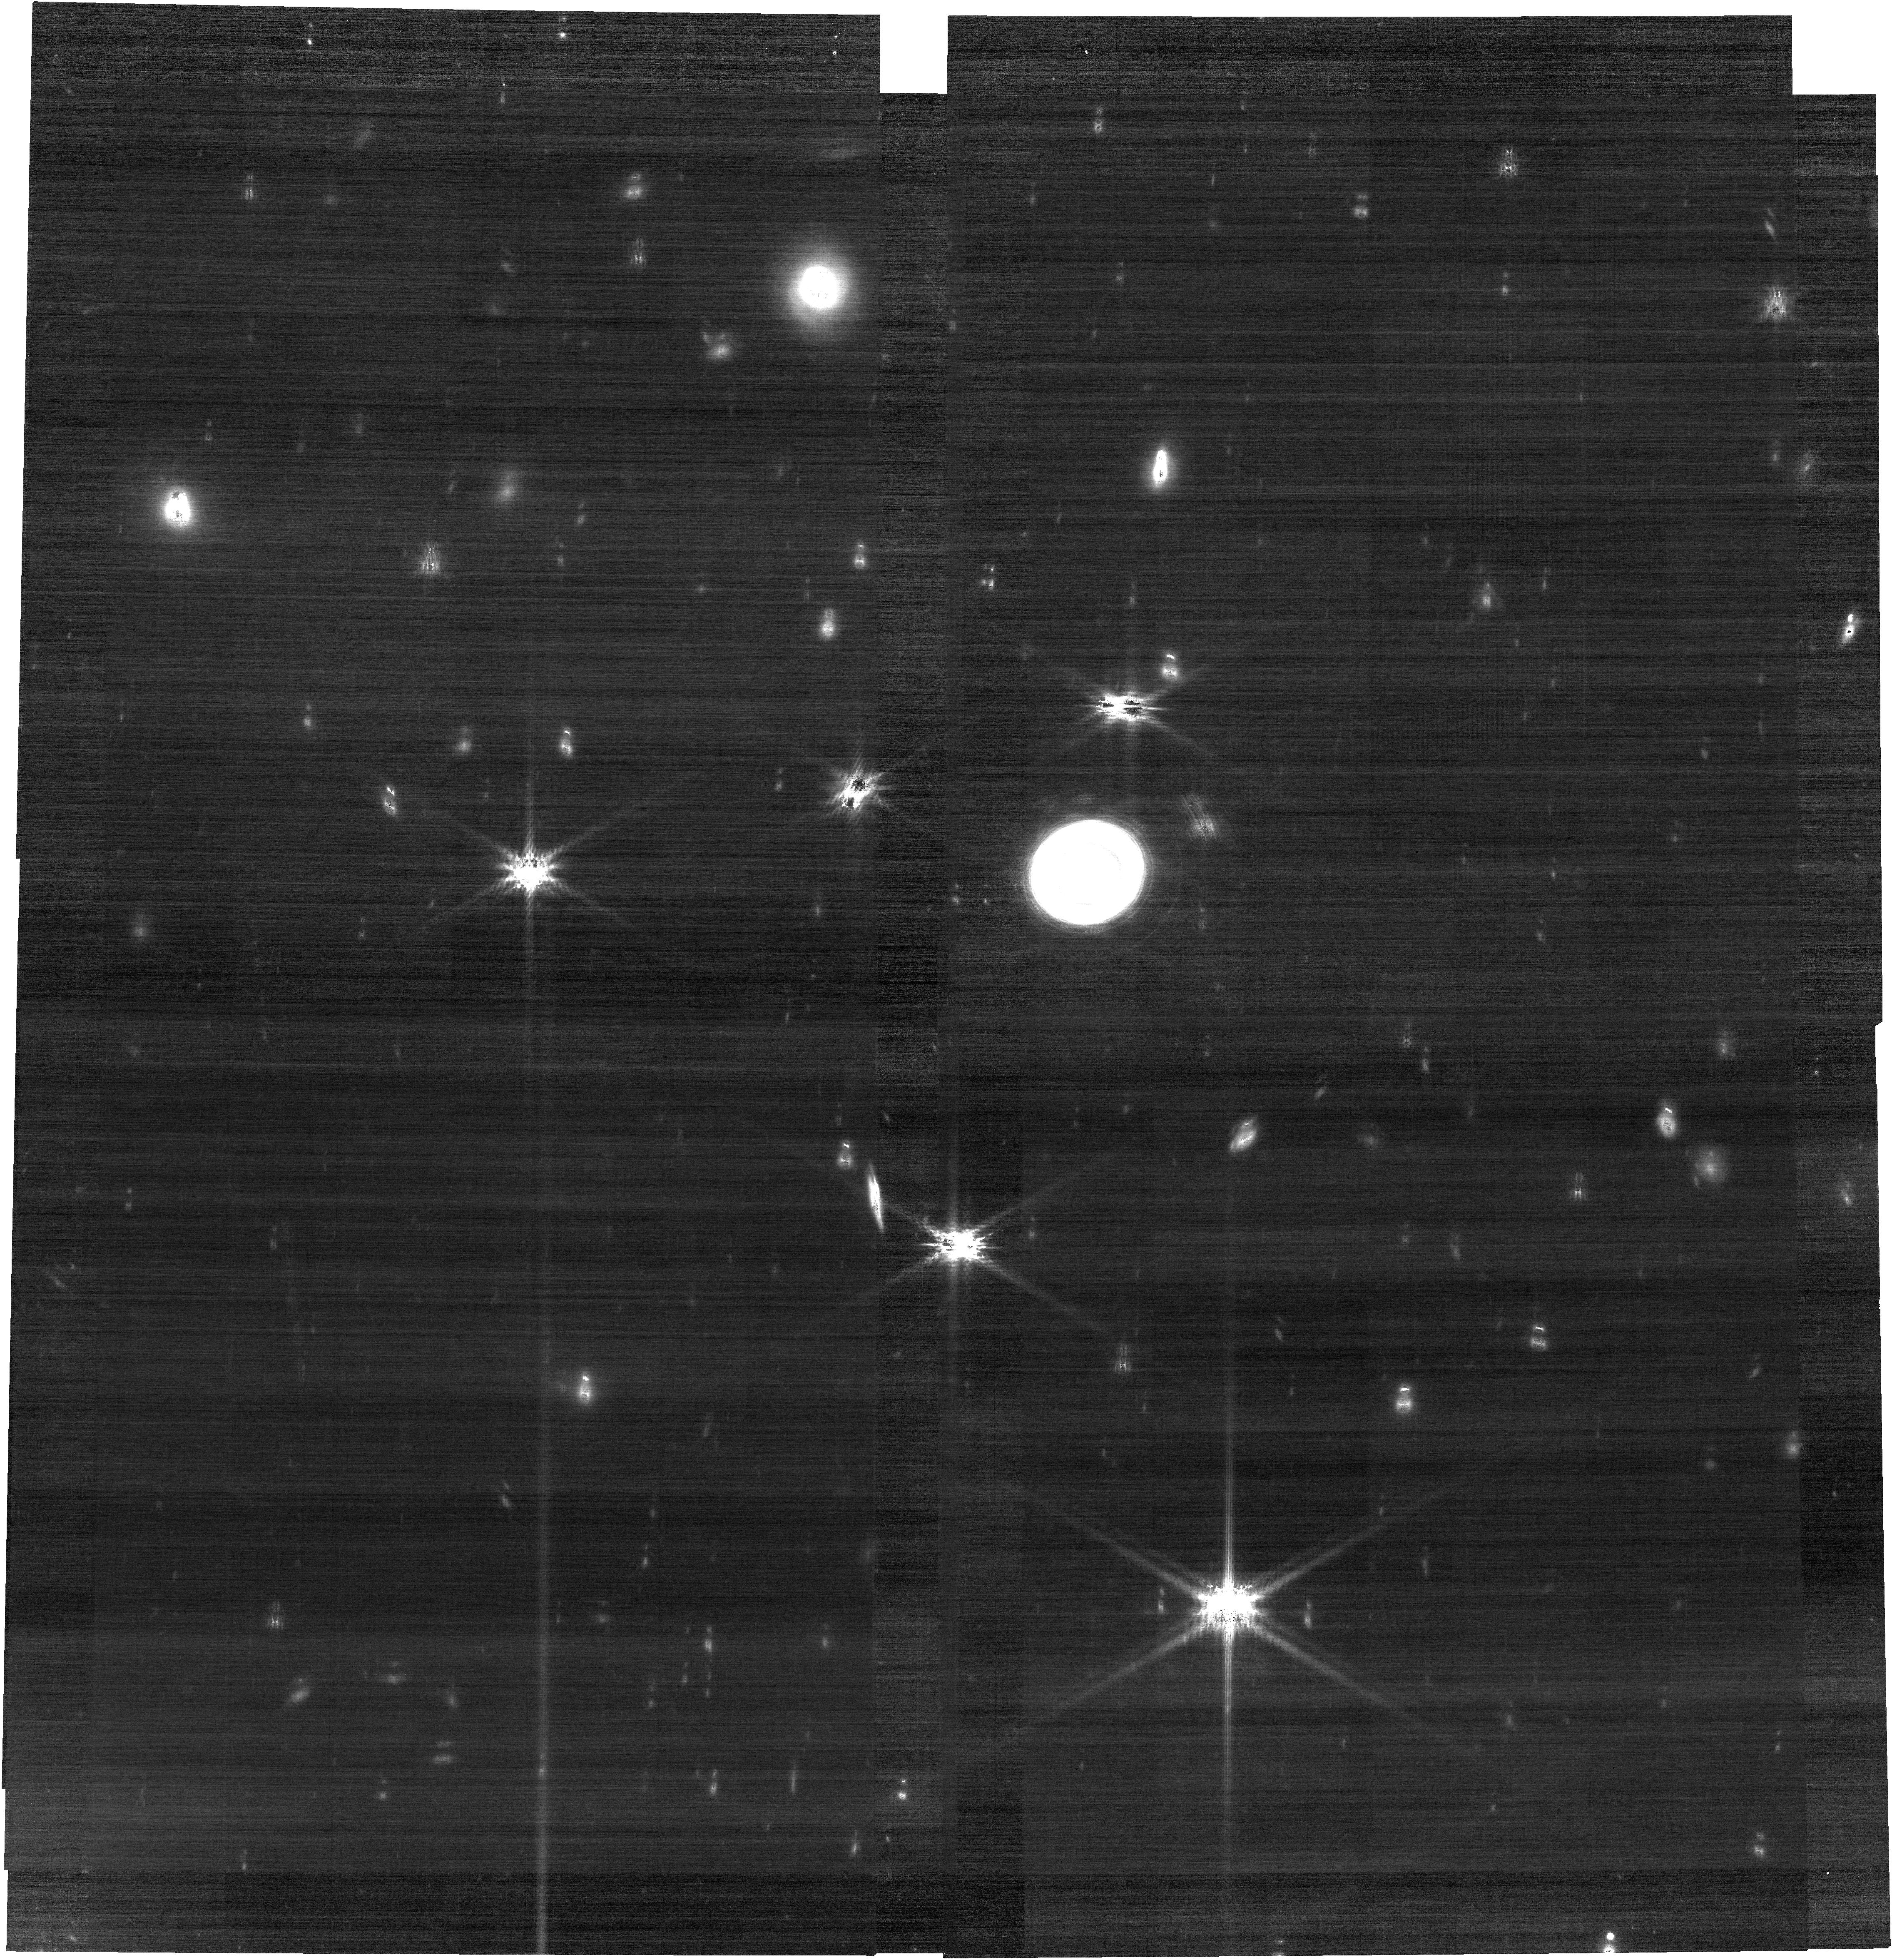
Target: URANUS
Instrument: NIRCAM
Filter: F210M
Exposure: 30 min
Observation ID: jw02739-o011_t002_nircam_clear-f210m

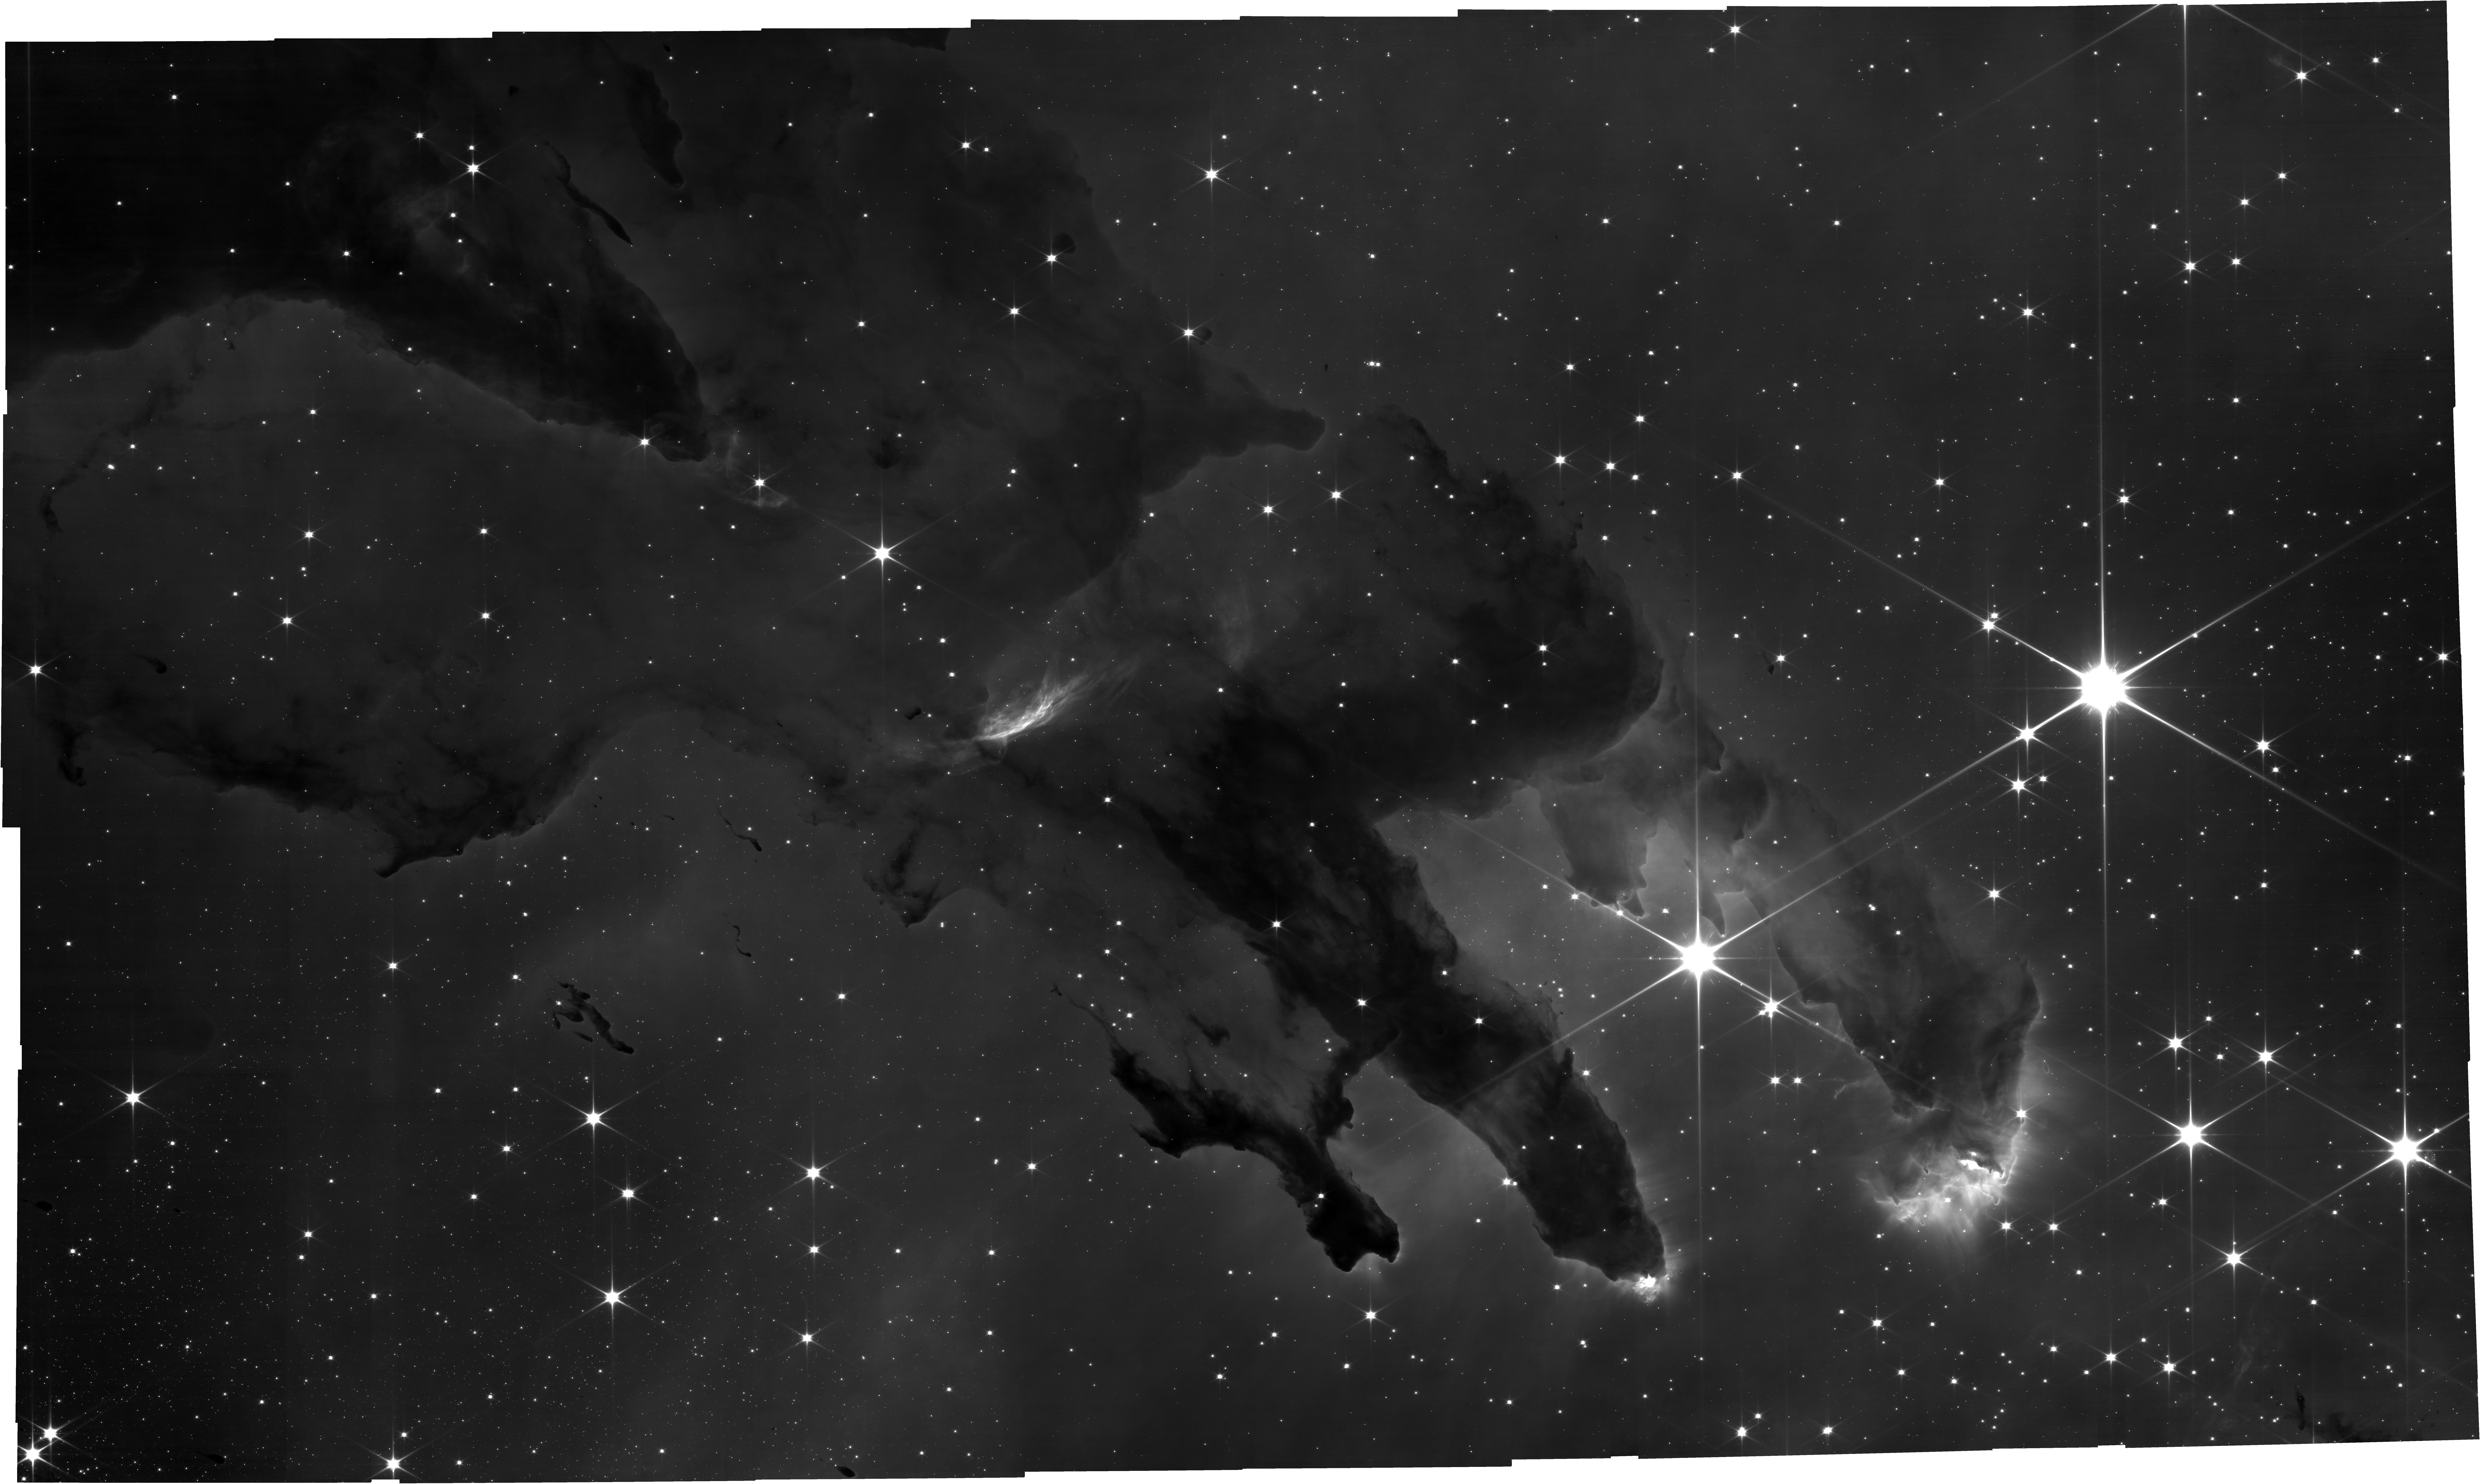
Target: M-16
Instrument: NIRCAM
Filter: F090W
Exposure: 54 min
Observation ID: jw02739-o001_t001_nircam_clear-f090w

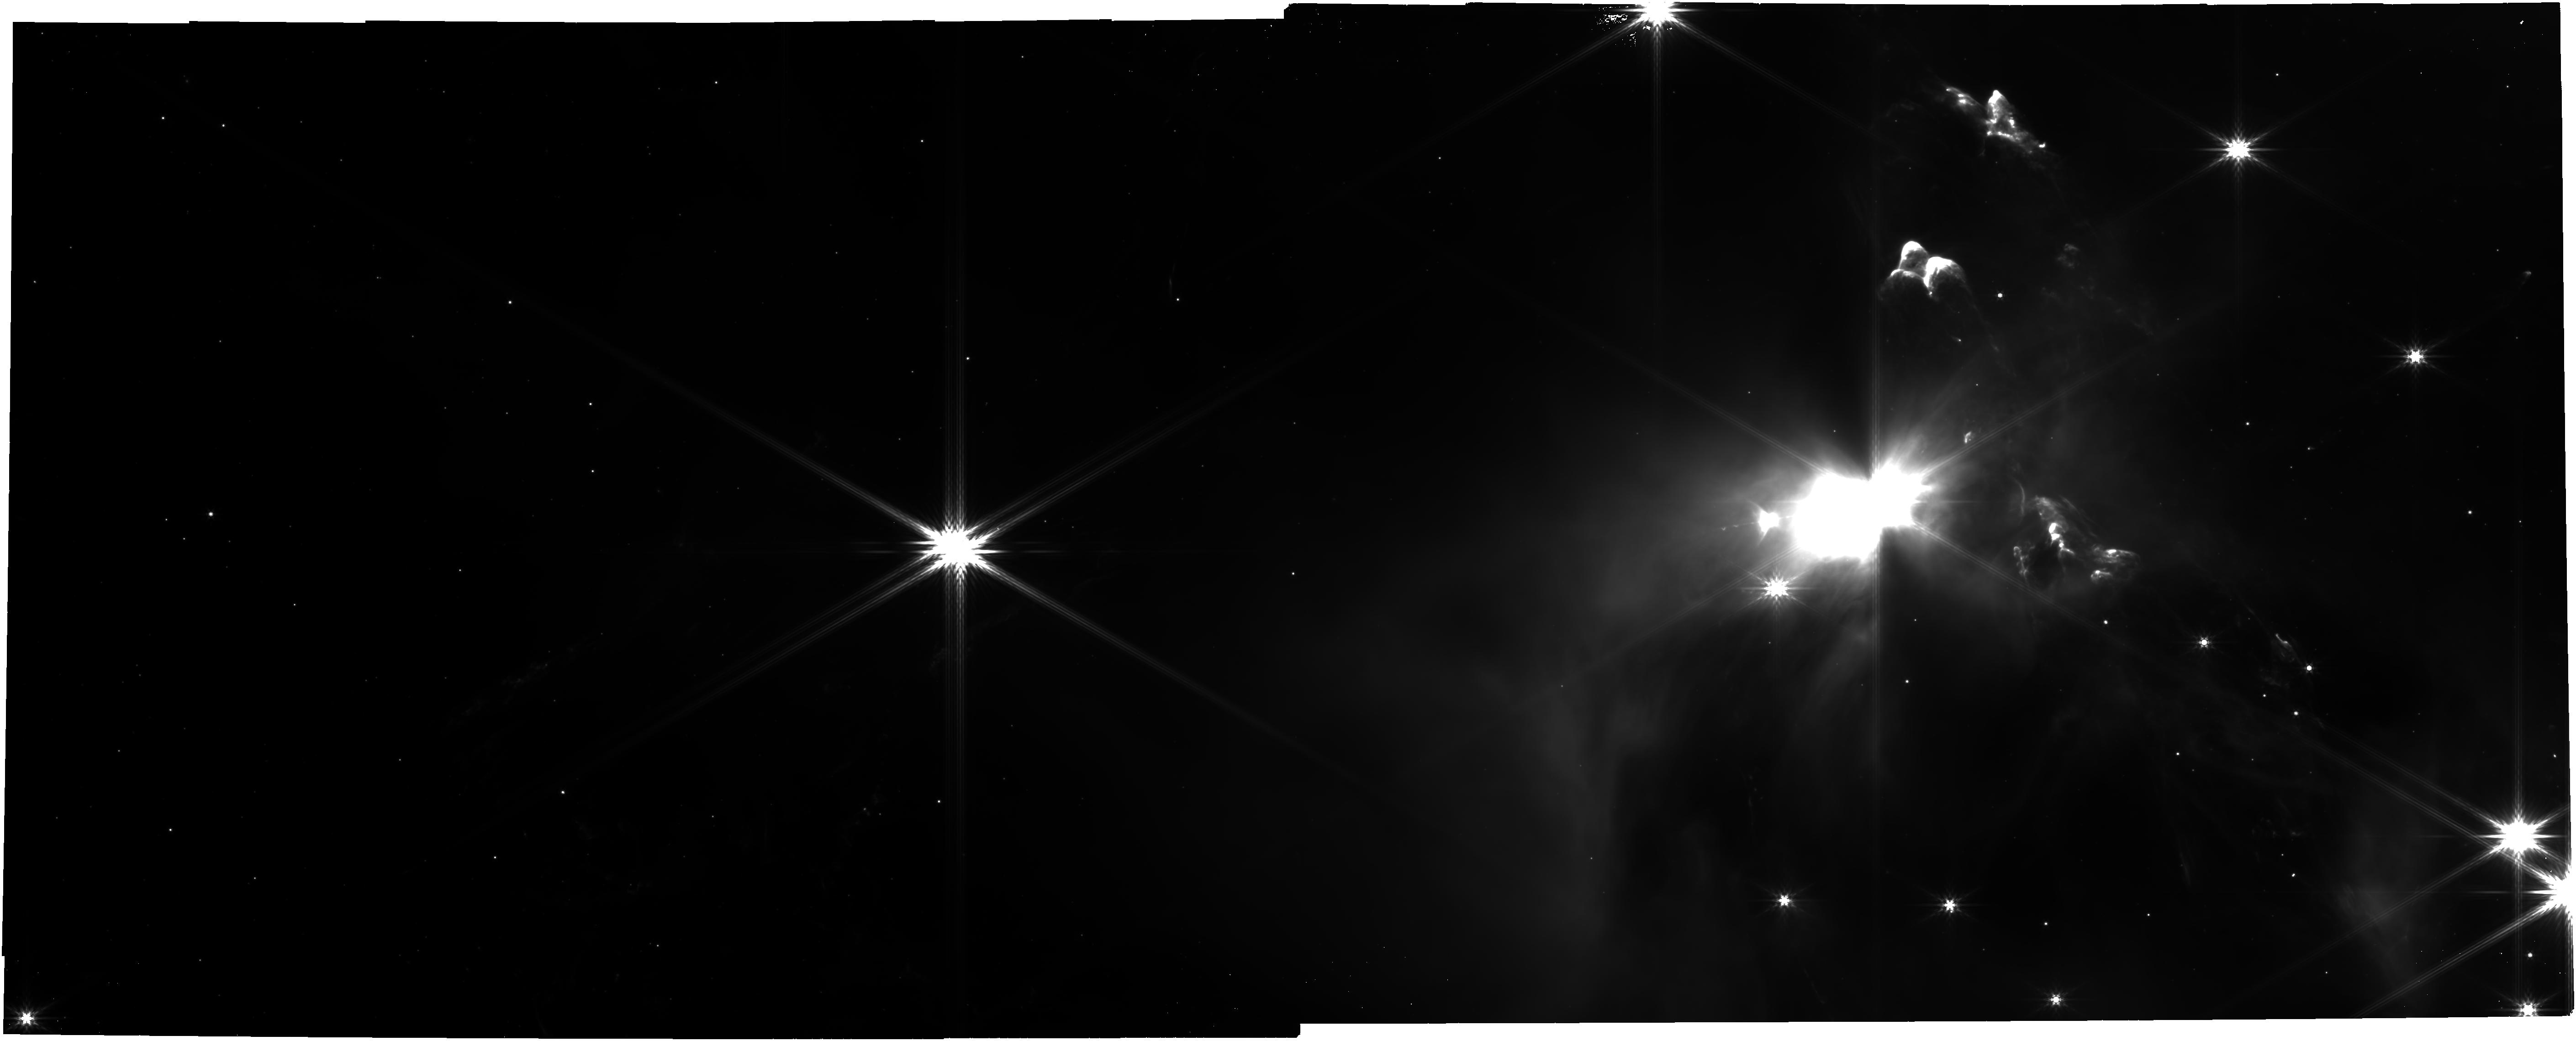
Target: OPH-CORE-Tile-2
Instrument: NIRCAM
Filter: F444W
Exposure: 12 min
Observation ID: jw02739-o013_t009_nircam_clear-f444w

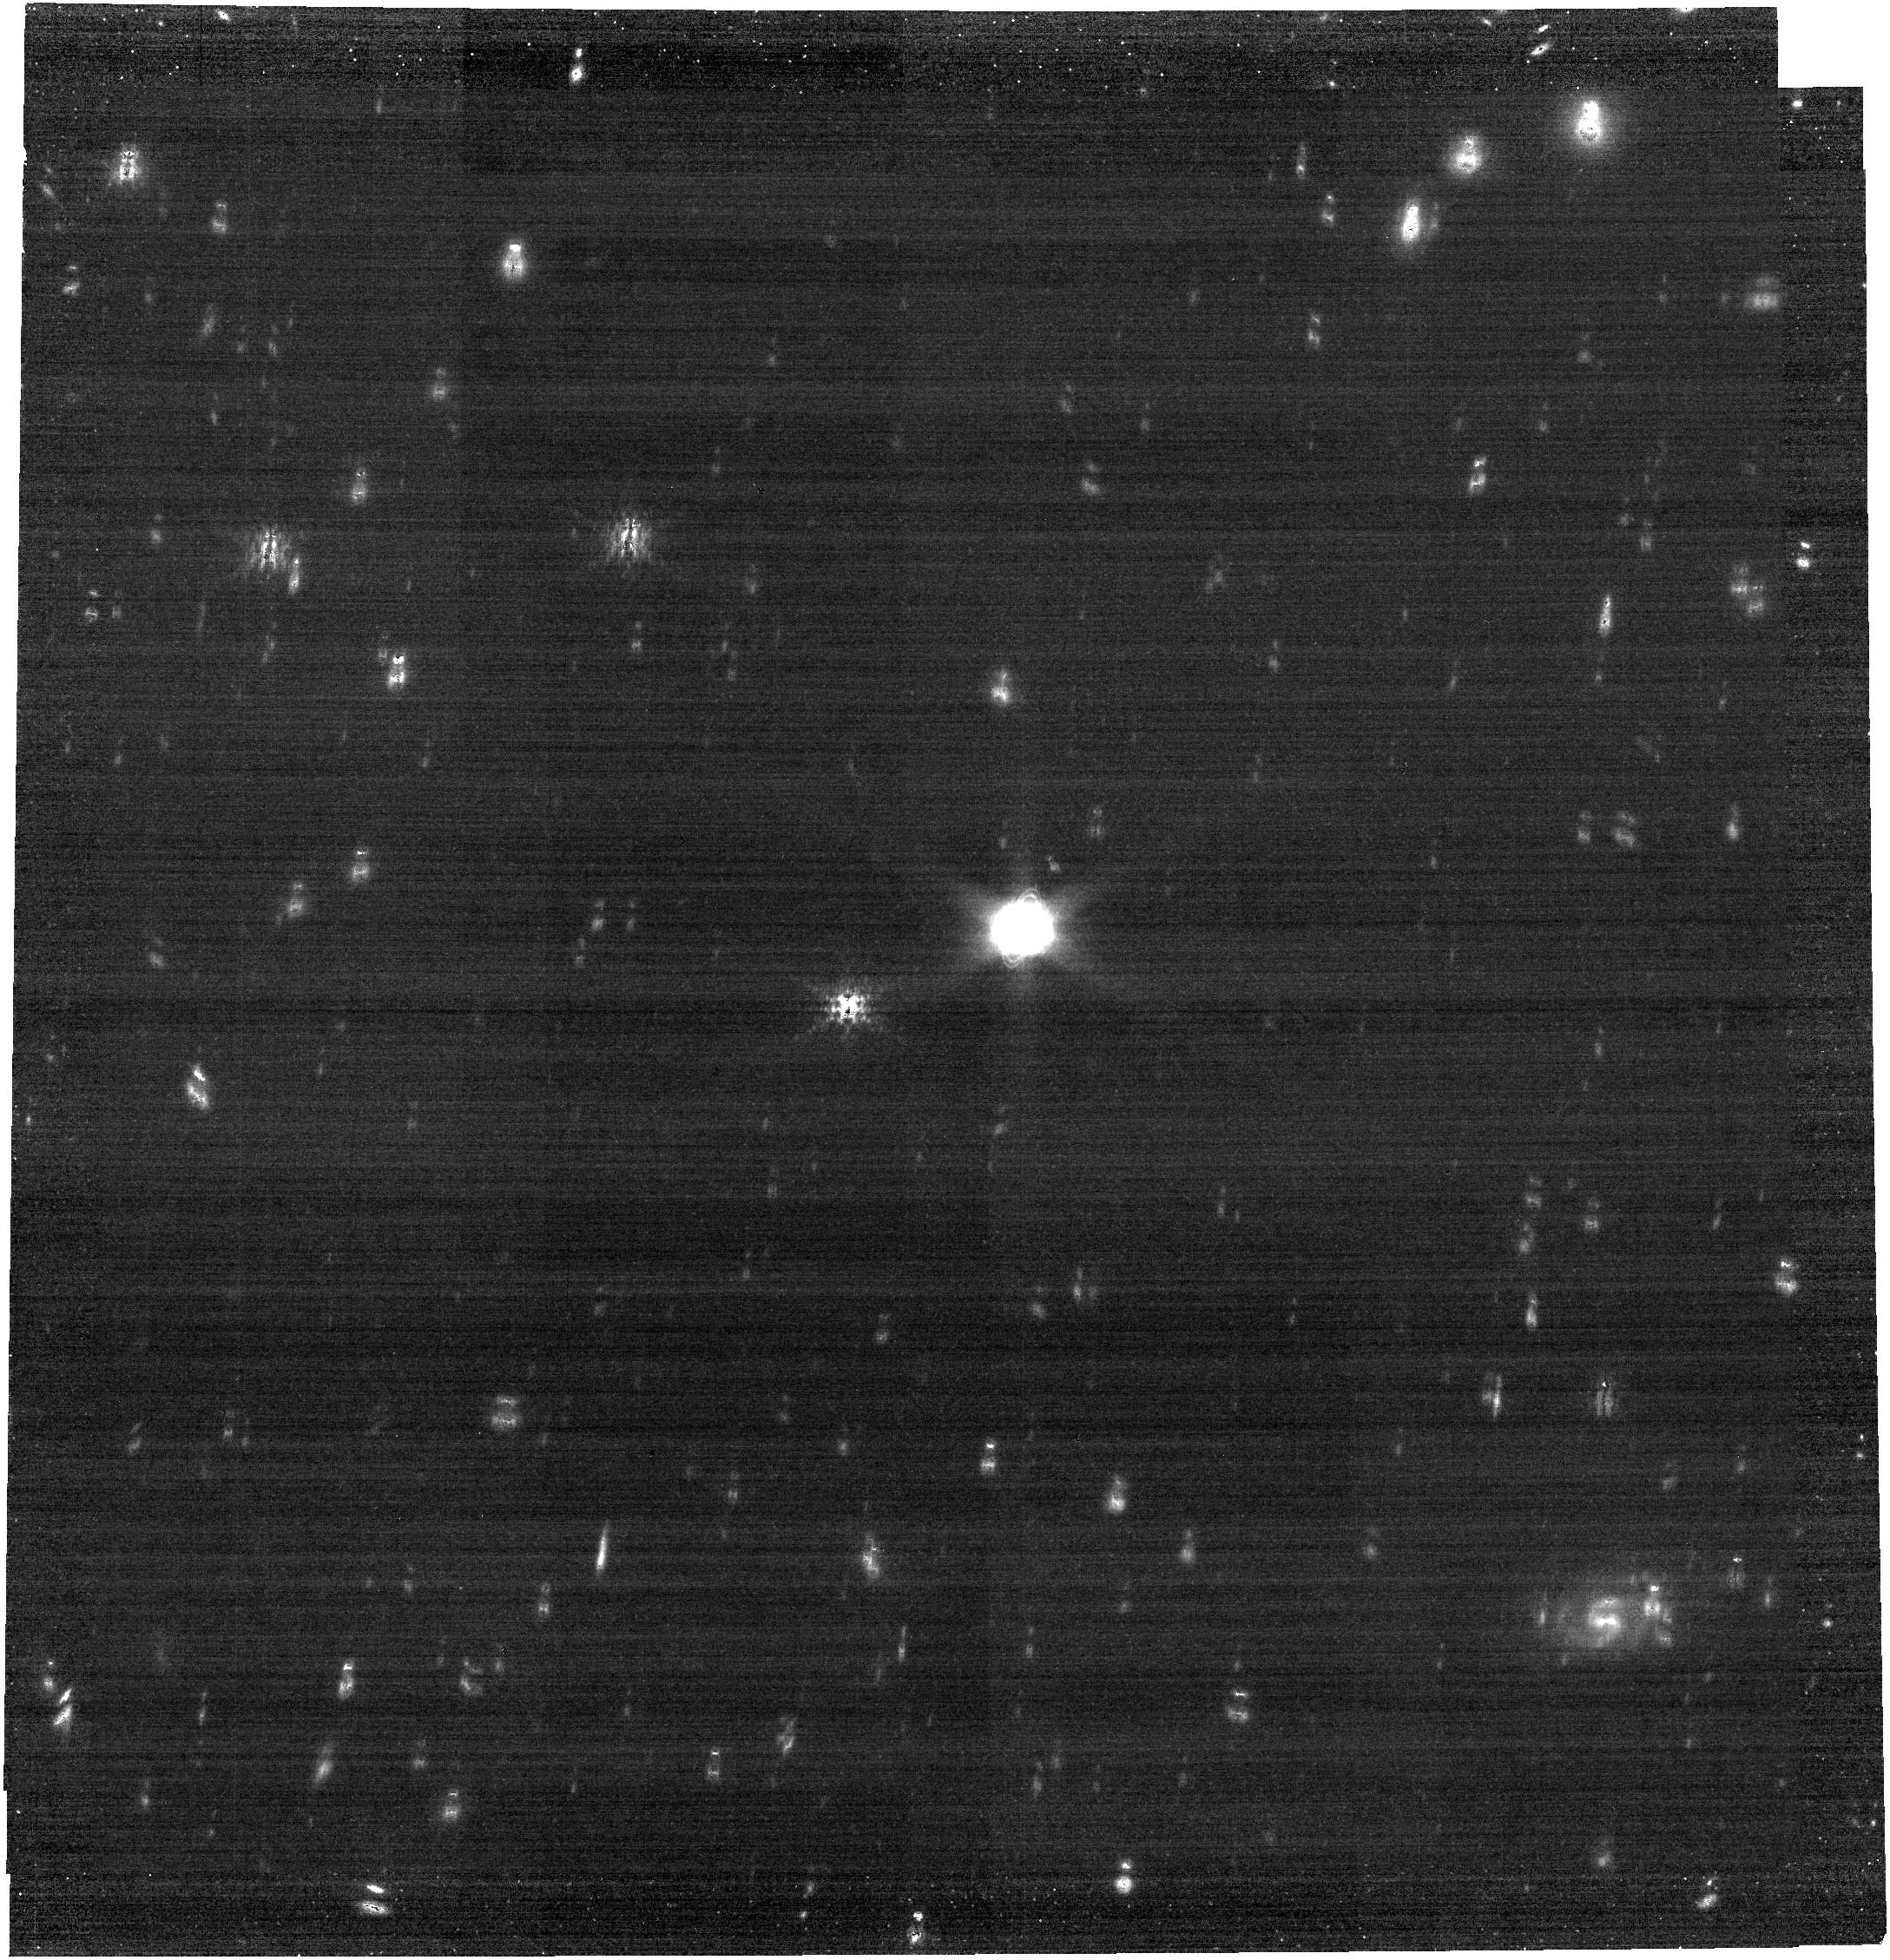
Target: NEPTUNE
Instrument: NIRCAM
Filter: F460M
Exposure: 30 min
Observation ID: jw02739-o004_t003_nircam_clear-f460m

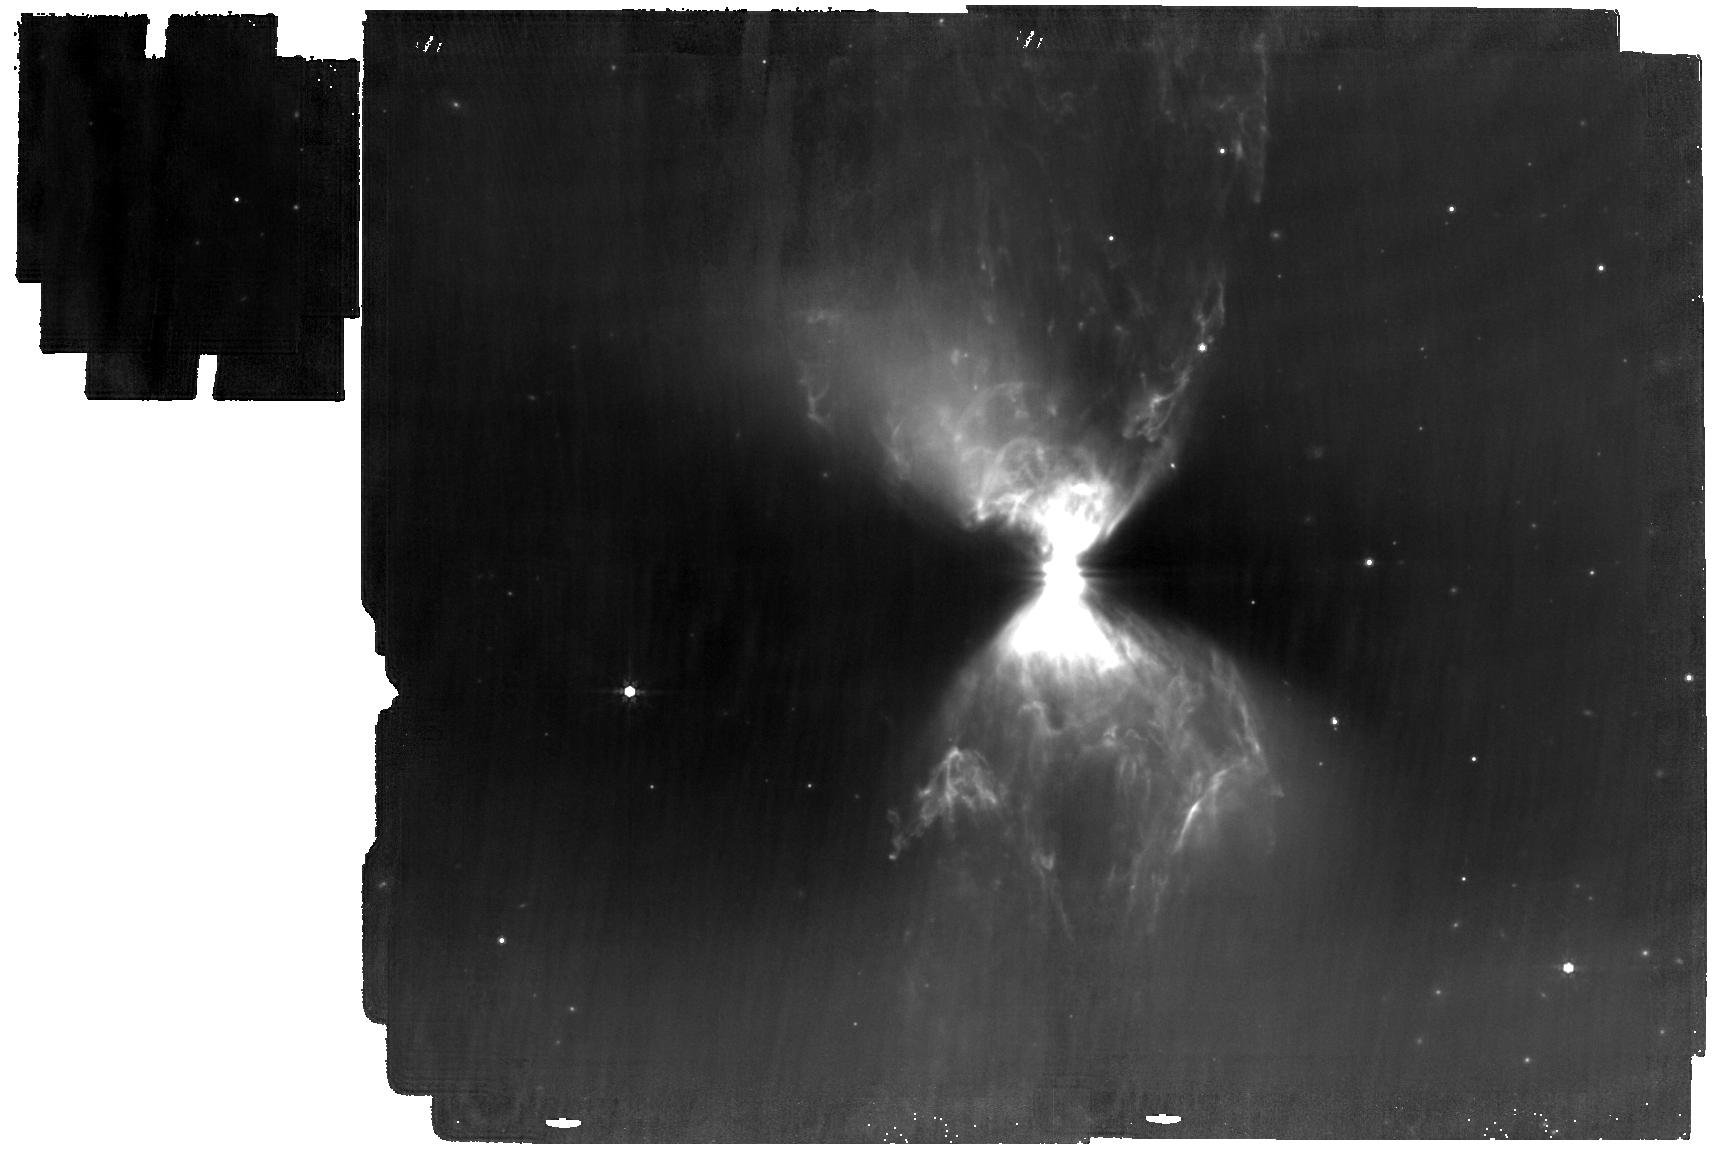
Target: LDN-1527
Instrument: MIRI
Filter: F770W
Exposure: 44 min
Observation ID: jw02739-o006_t004_miri_f770w

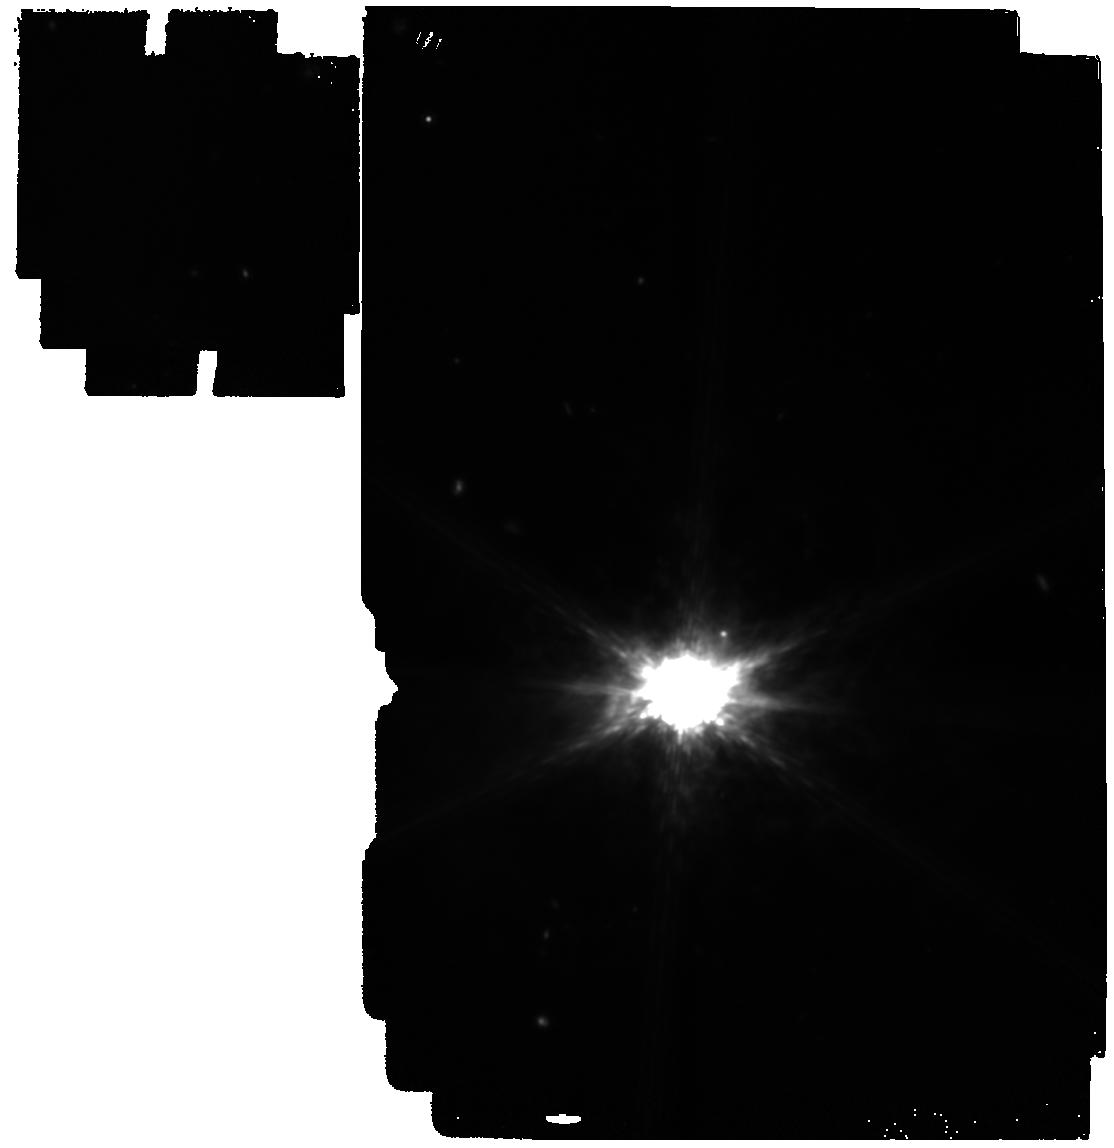
Target: IC-4553
Instrument: MIRI
Filter: F1280W
Exposure: 22 min
Observation ID: jw02739-o008_t005_miri_f1280w

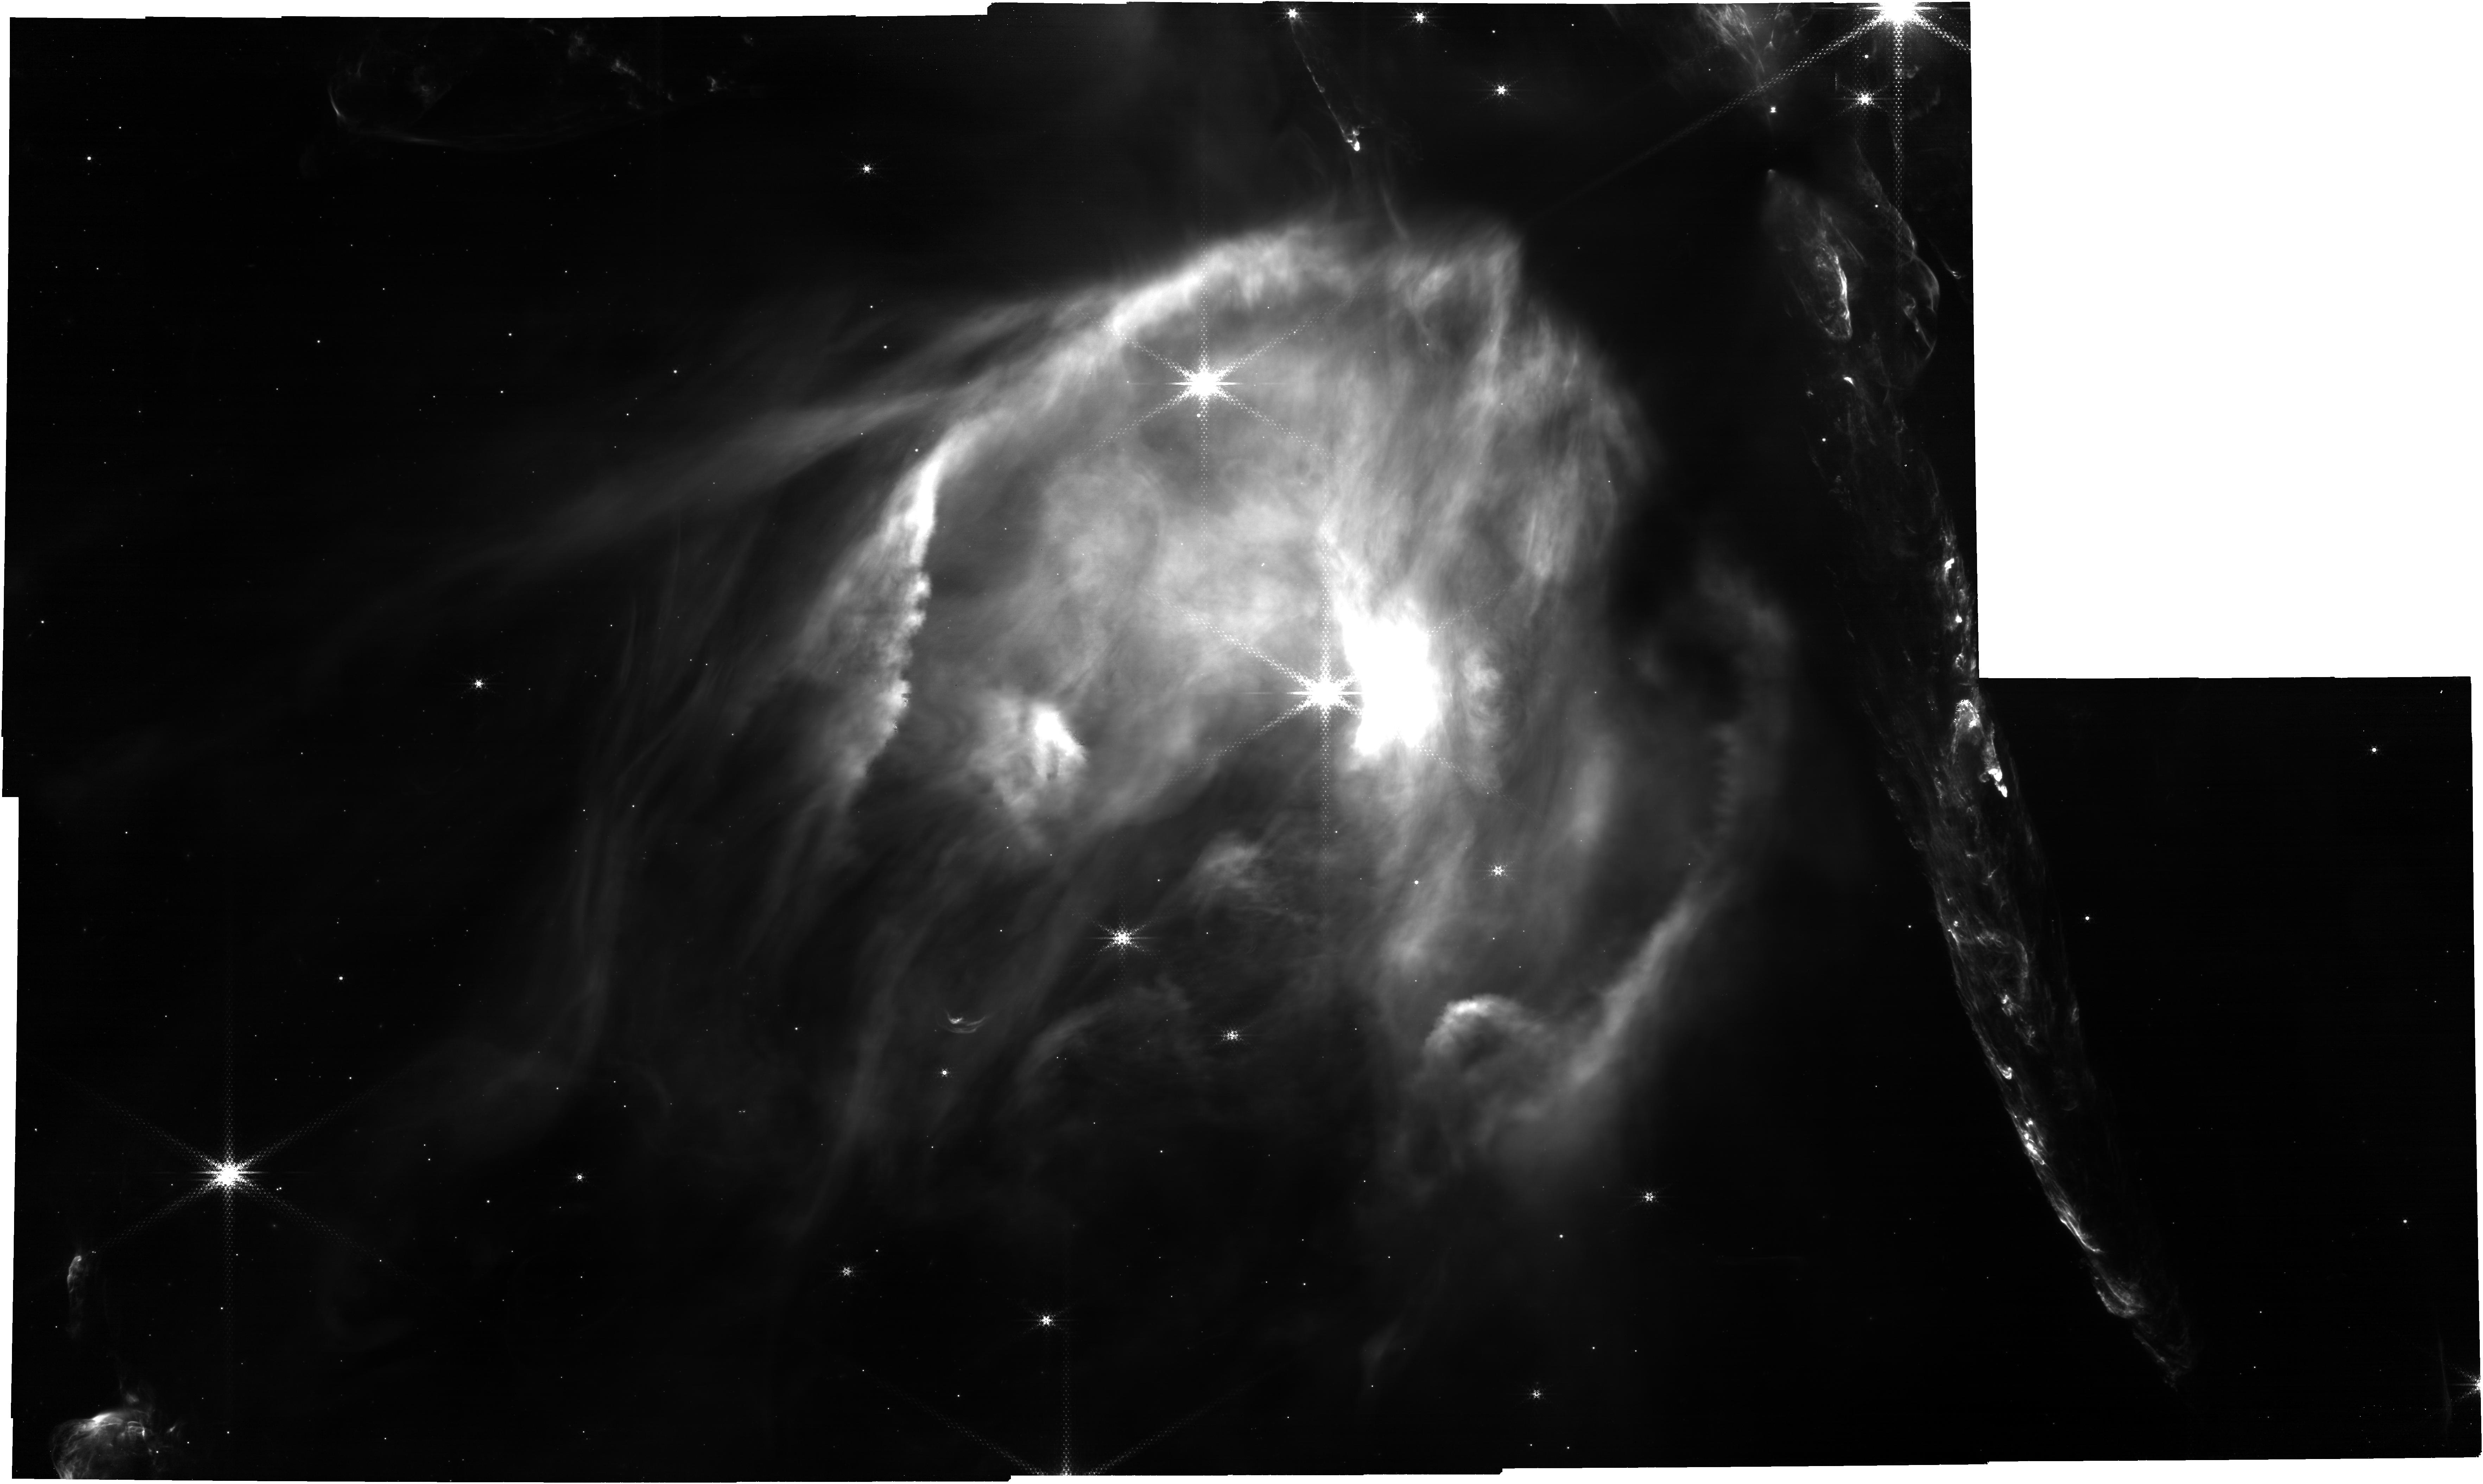
Target: OPH-CORE
Instrument: NIRCAM
Filter: F444W+F470N
Exposure: 1.2 h
Observation ID: jw02739-o009_t007_nircam_f444w-f470n

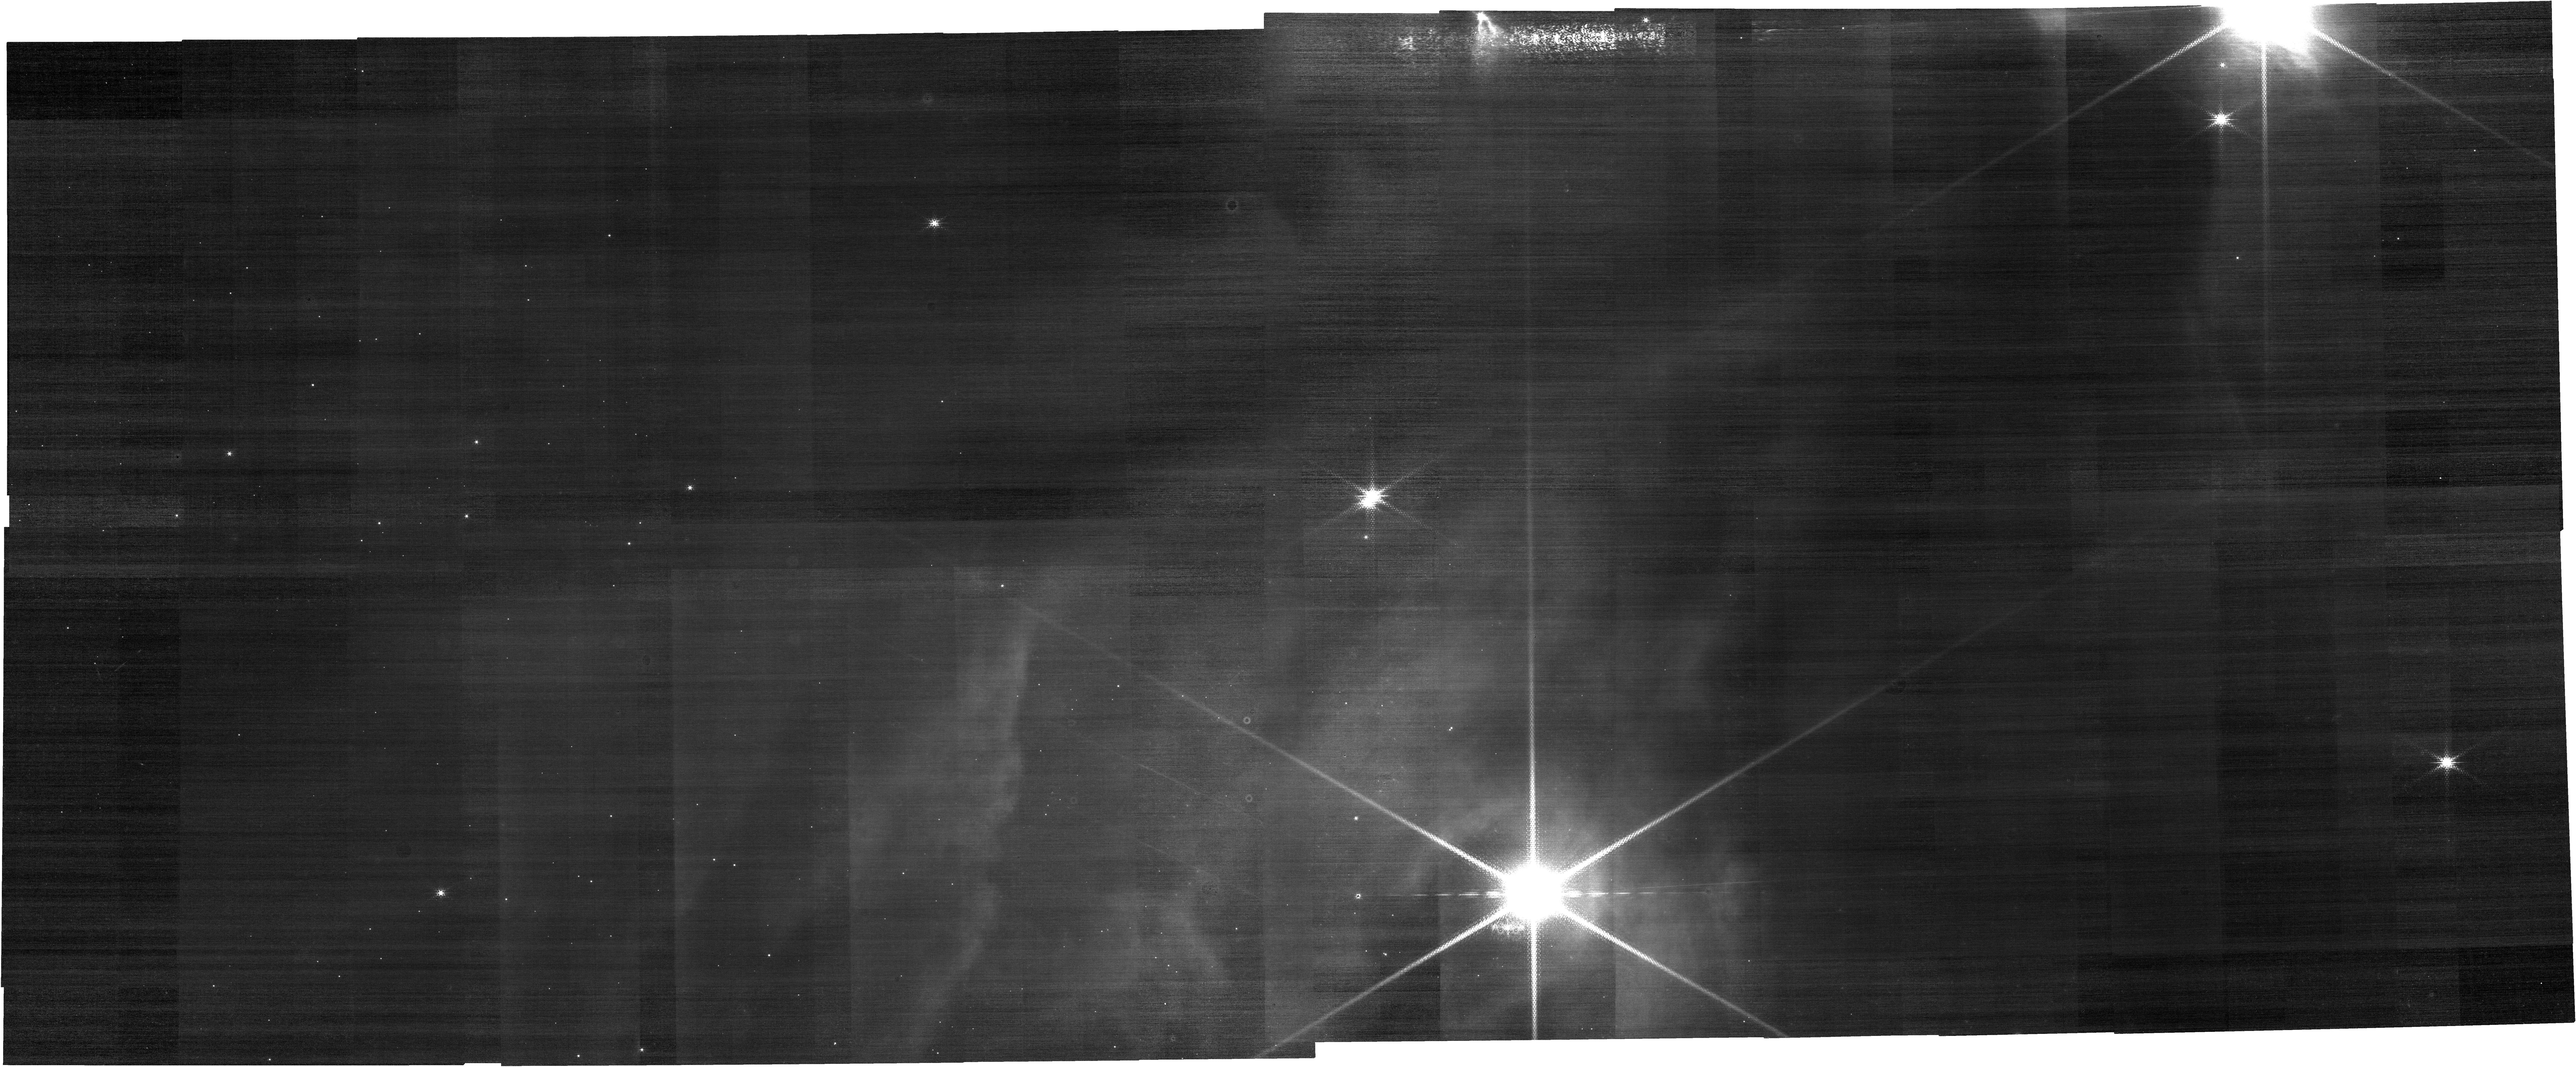
Target: OPH-CORE-Tile-4
Instrument: NIRCAM
Filter: F187N
Exposure: 24 min
Observation ID: jw02739-o012_t008_nircam_clear-f187n

JWST Cycle 1 Outreach Campaign (PI: Pontoppidan, Klaus M.)

We propose to obtain multi-color NIRCam and MIRI imaging of four sidereal targets (star-forming region M16, the L1527 protostar, the Arp 220 infrared galaxy, and the Helix nebula), as well as NIRCam imaging of Uranus and Neptune. This set of observations will provide imaging data for use in Public Outreach products in the first few months of Cycle 1, in the time period before the first science results from the community. The proposed observations complement those to be observed as part of the Early Release Observations, and are needed to maintain a cadence of a new imaging press release every two weeks from July 15 and through October 2022.